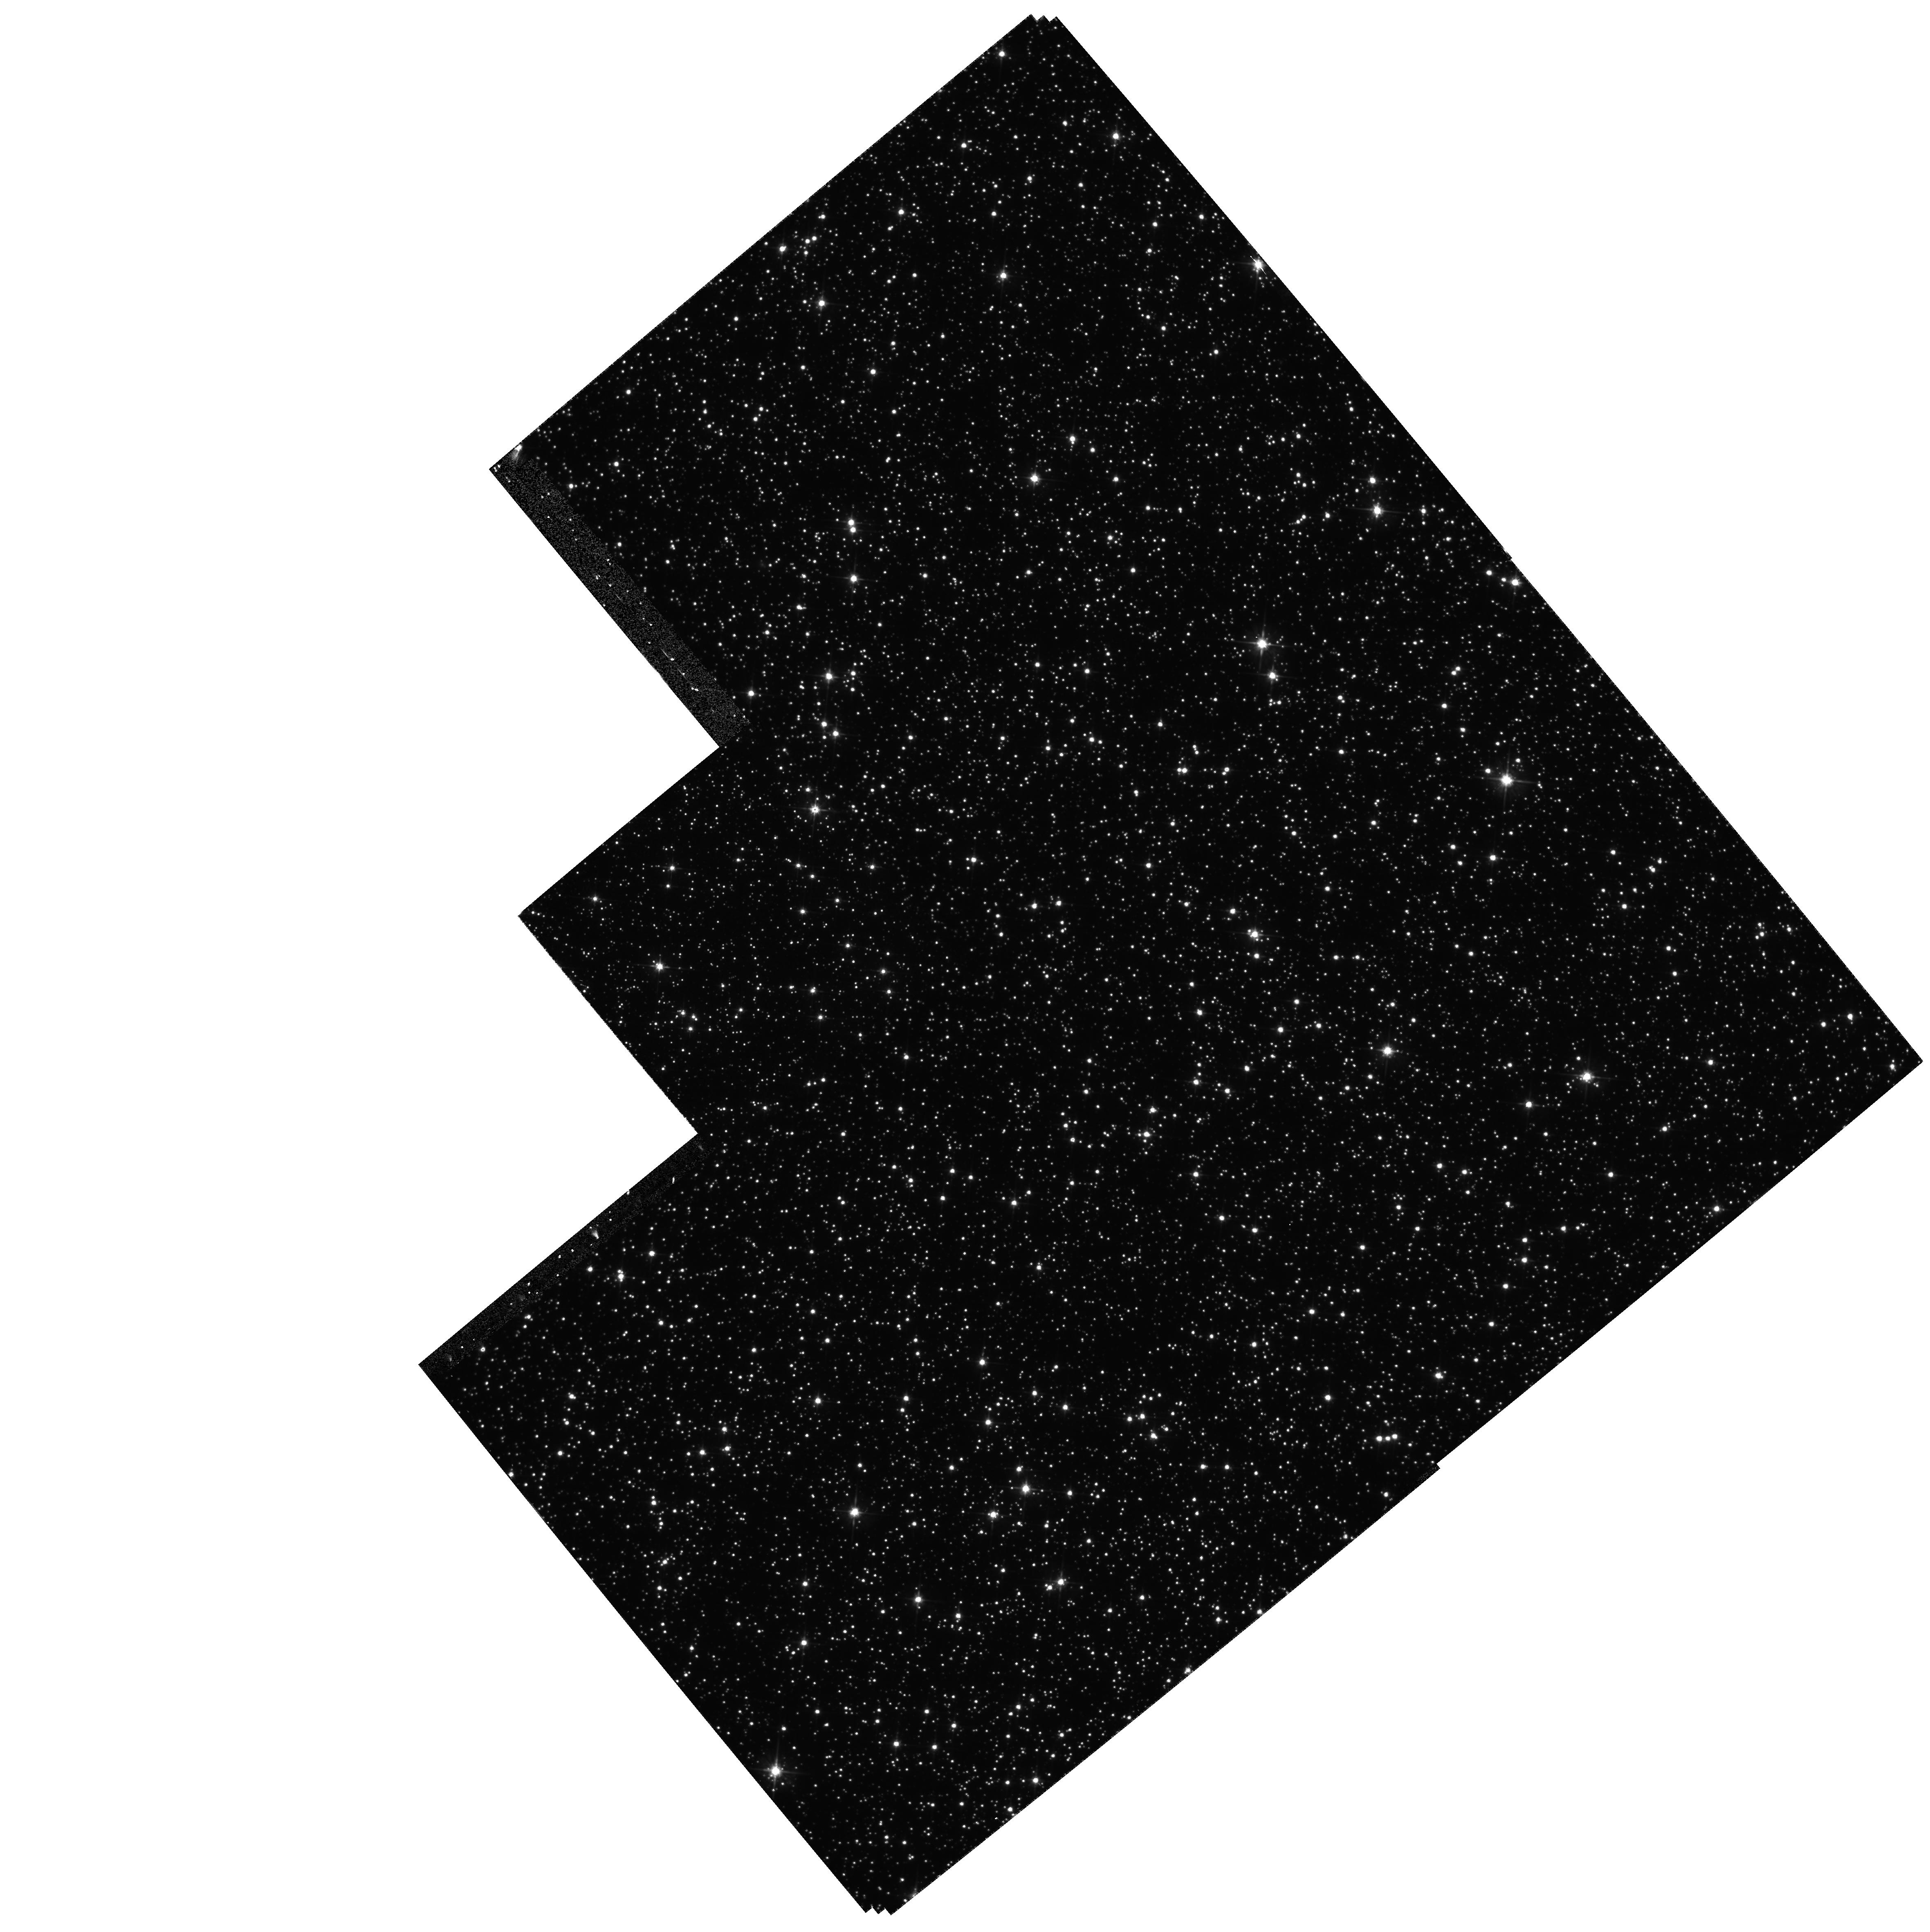
Target: FIELD-180310-295143. Instrument: WFPC2/PC. Filter: F555W. Exposure: 35 min. Observation ID: hst_6185_01_wfpc2_pc_f555w_u2tw01

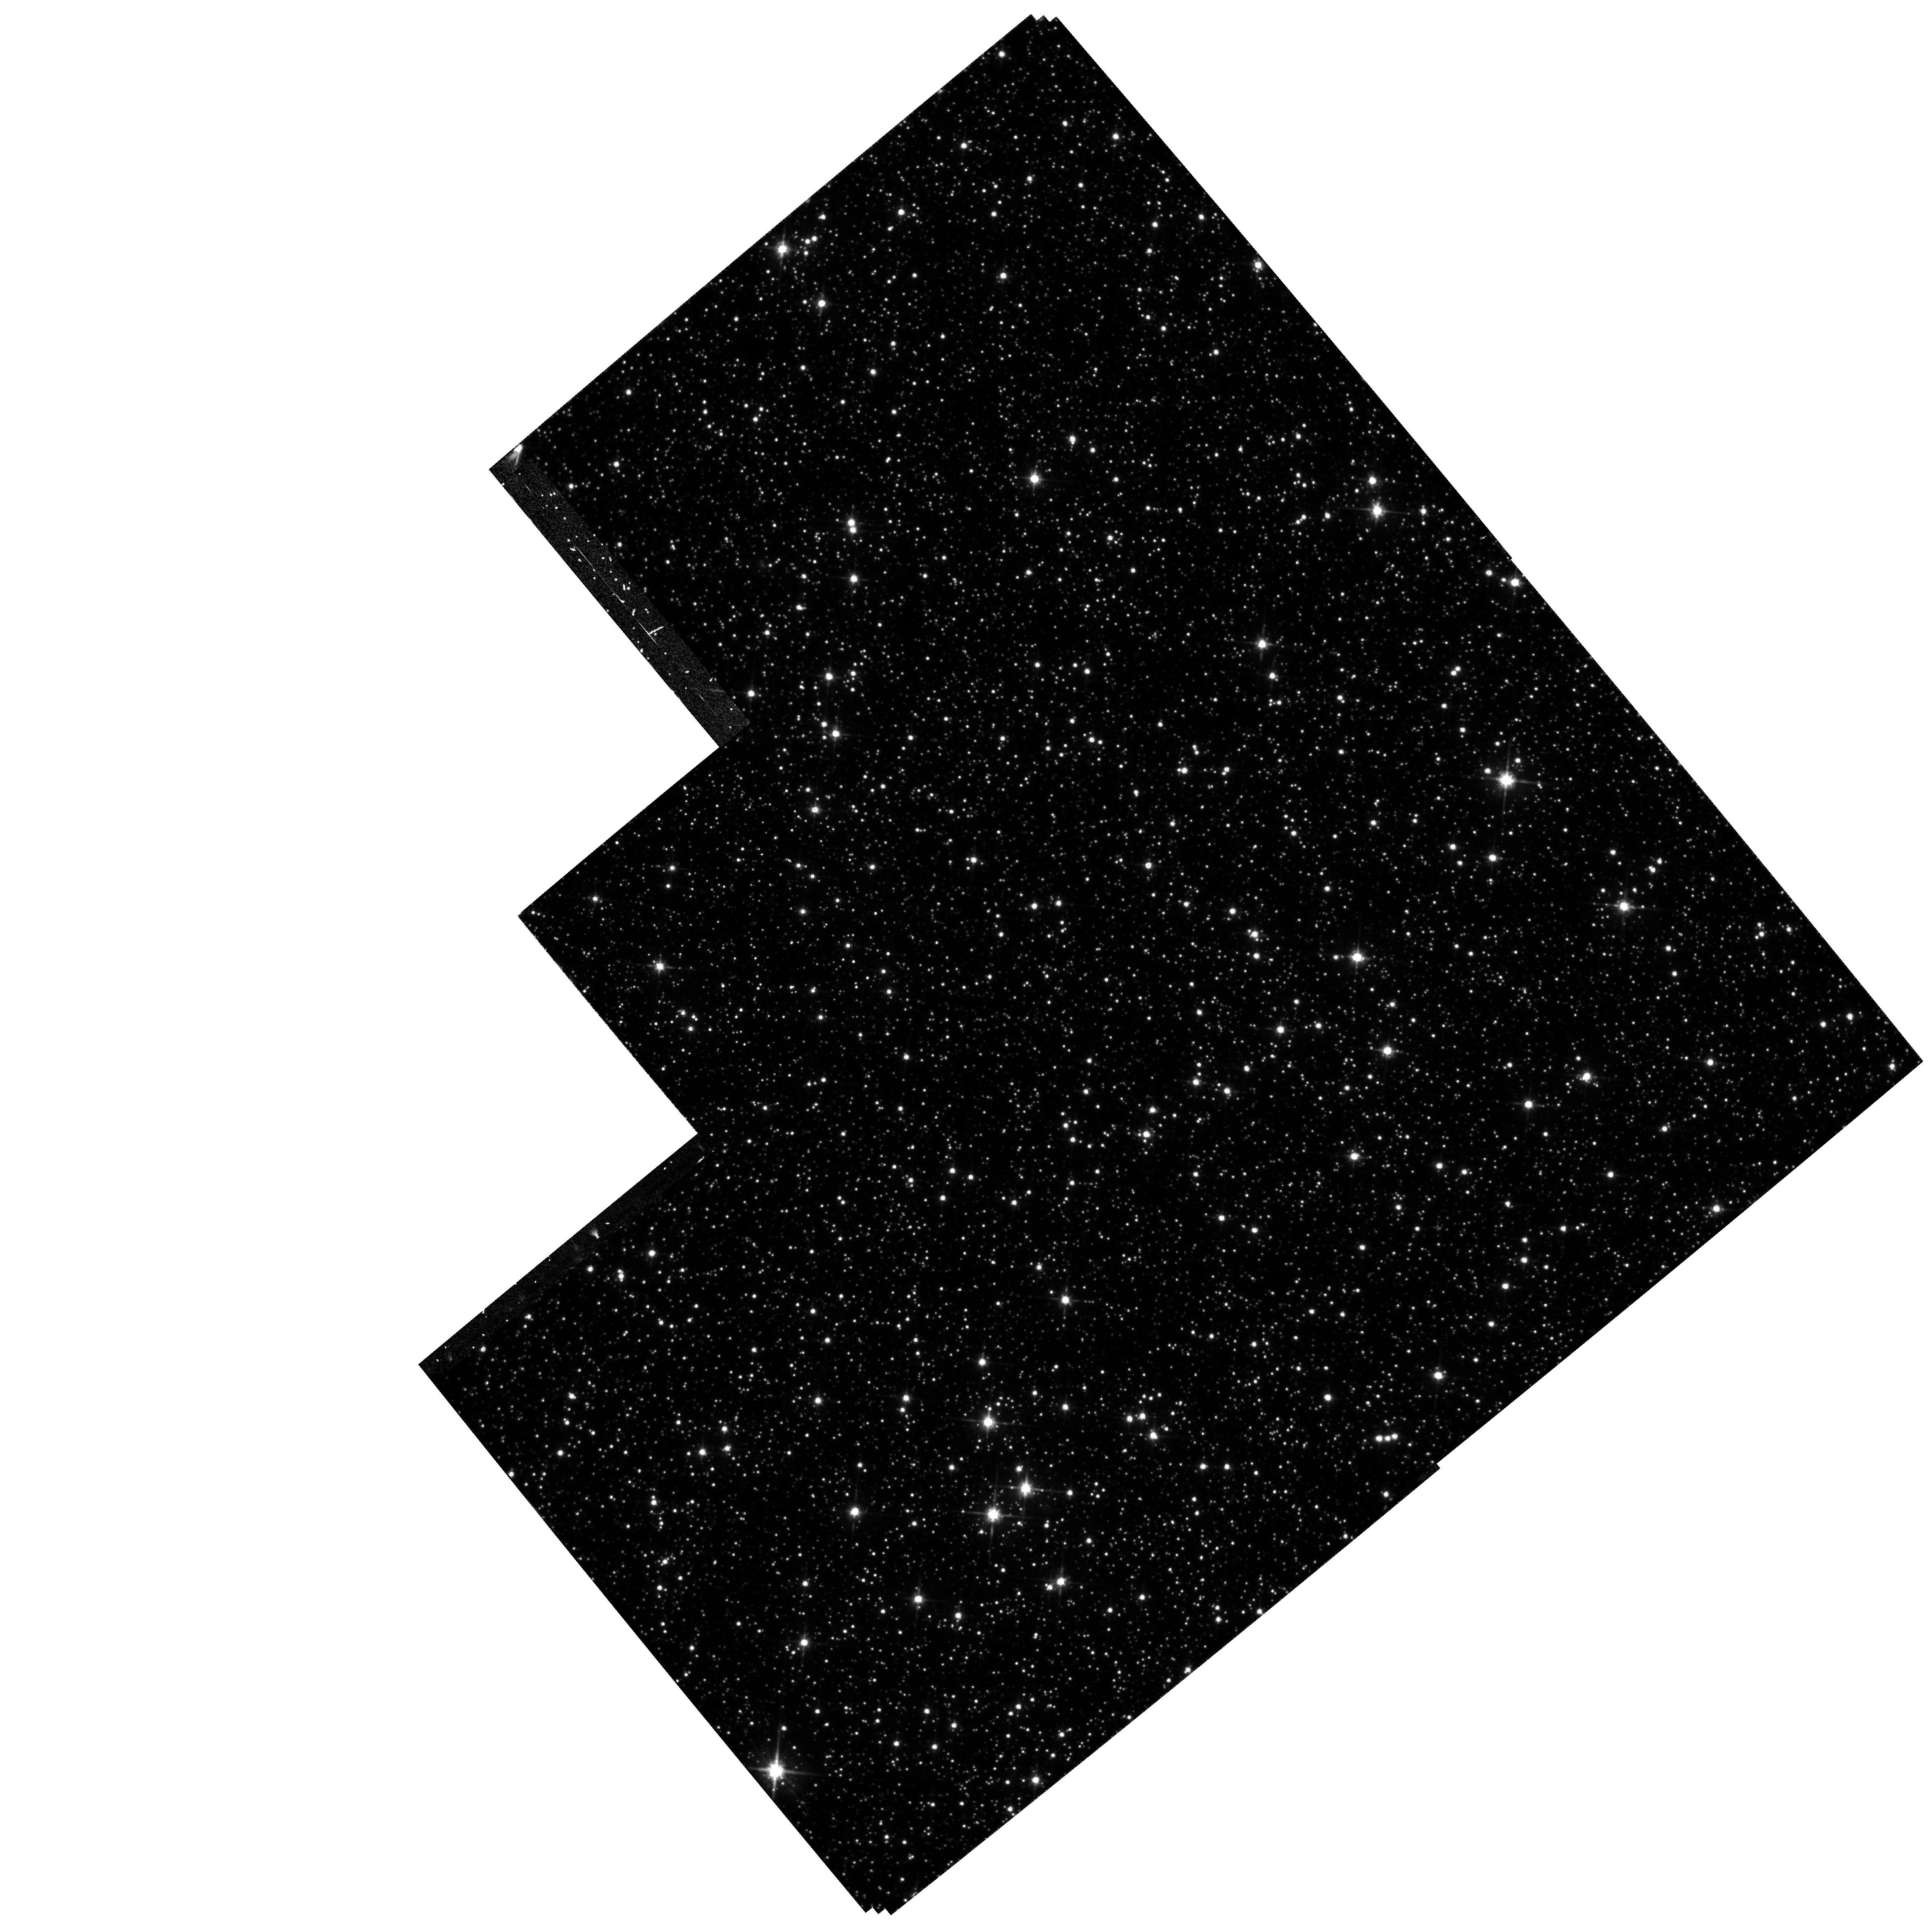
Target: FIELD-180310-295143. Instrument: WFPC2/PC. Filter: F814W. Exposure: 35 min. Observation ID: hst_6185_01_wfpc2_pc_f814w_u2tw01

BAADES WINDOW PROPER MOTIONS (PI: Jefferys, William H.)

We propose the first proper motion study of the bulge, to magnitude below its turnoff and into the main sequence, by using HST archival data as first epoch exposures and by obtaining a new series of second epoch exposures within Baade's low -extinction window. By using recently developed centering routines specifically designed to deal with crowded fields taken with the HST, we expect to obtain a mean positional accuracy of 5 milli-arc-seconds per object which at the Galactic center, translates into a tangential velocity error of 20 km/sec. Since typical velocity dispersions in the bulge are on the order of 110 km/sec, we have a good velocity resolution to determine the intrinsic kinematical properties of the Bulge. A Galactic Structure modelling code will be used to aid in the interpretation of the proper motion distributions in terms of a physically-relevant kinematical description of the bulge and the foreground disk, therefore avoiding simplistic assumptions about the distribution of stars along the line of sight as done in previous studies.